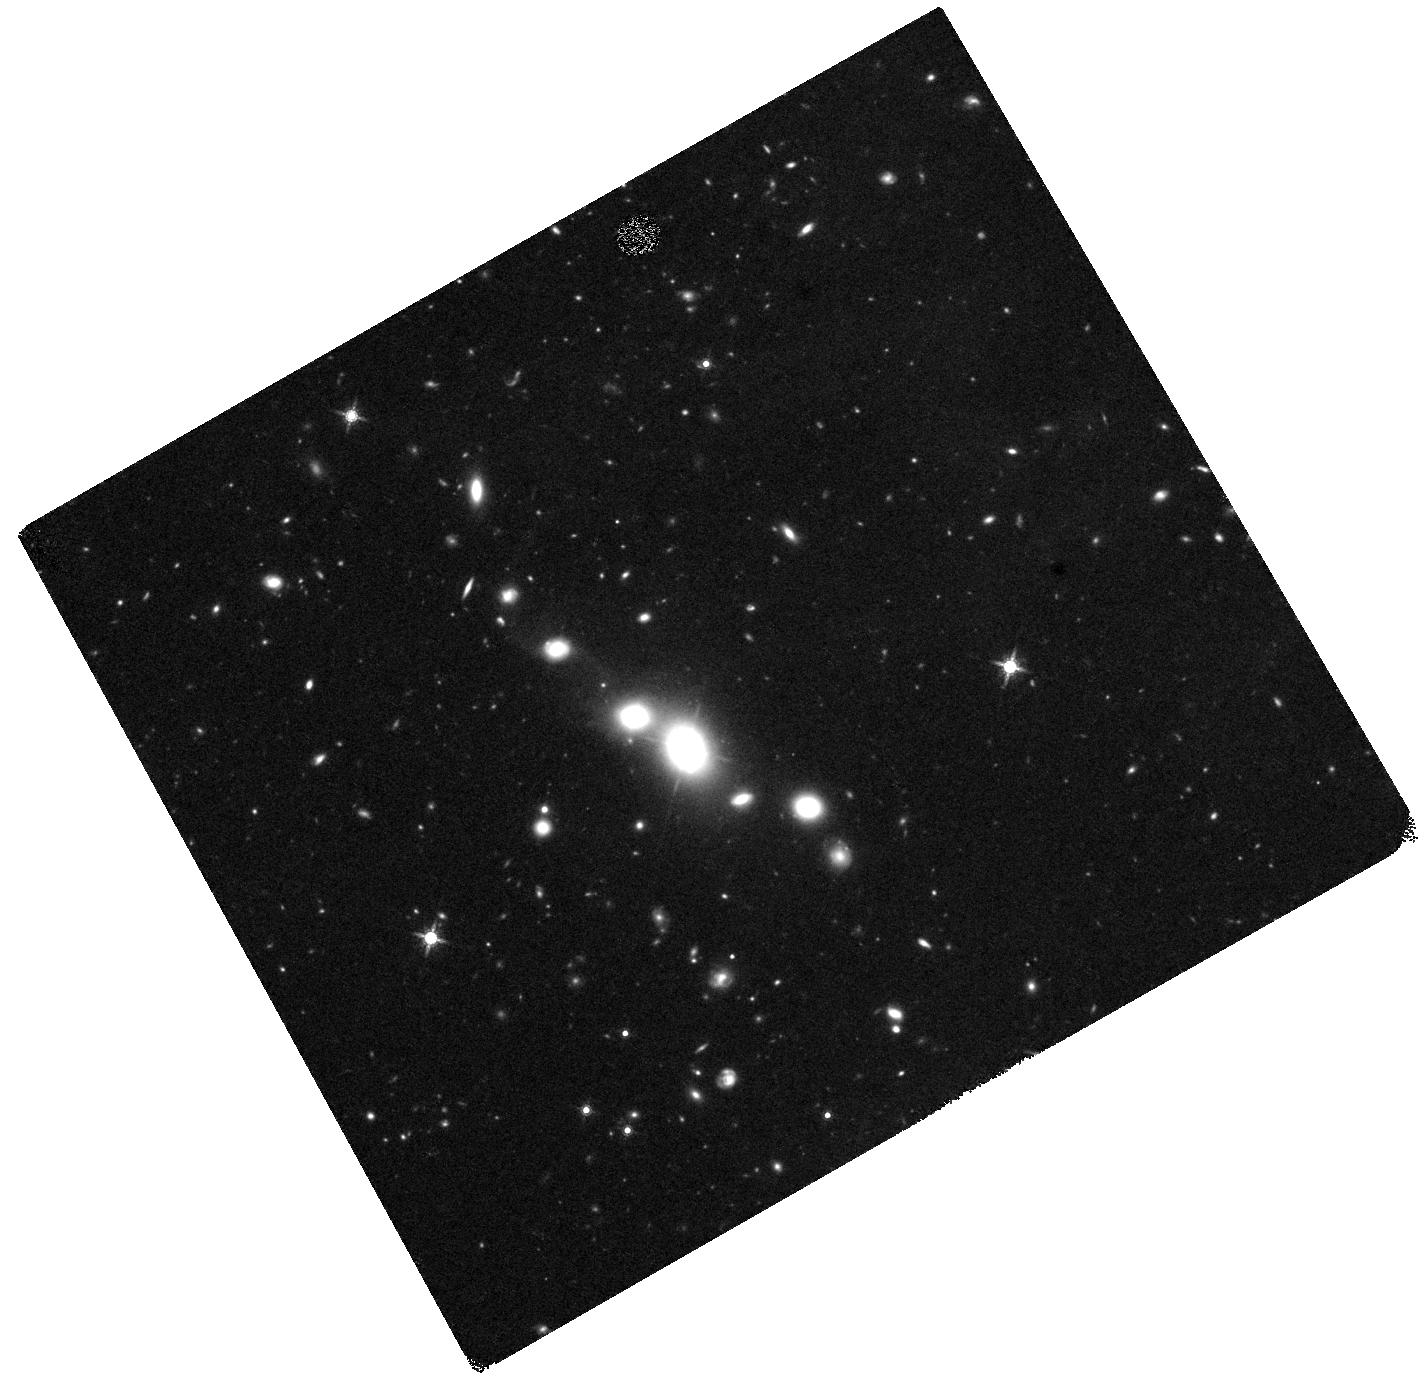
Target: J094822.45+684835.2. Instrument: WFC3/IR. Filter: F160W. Exposure: 44 min. Observation ID: hst_16485_01_wfc3_ir_f160w_iej101

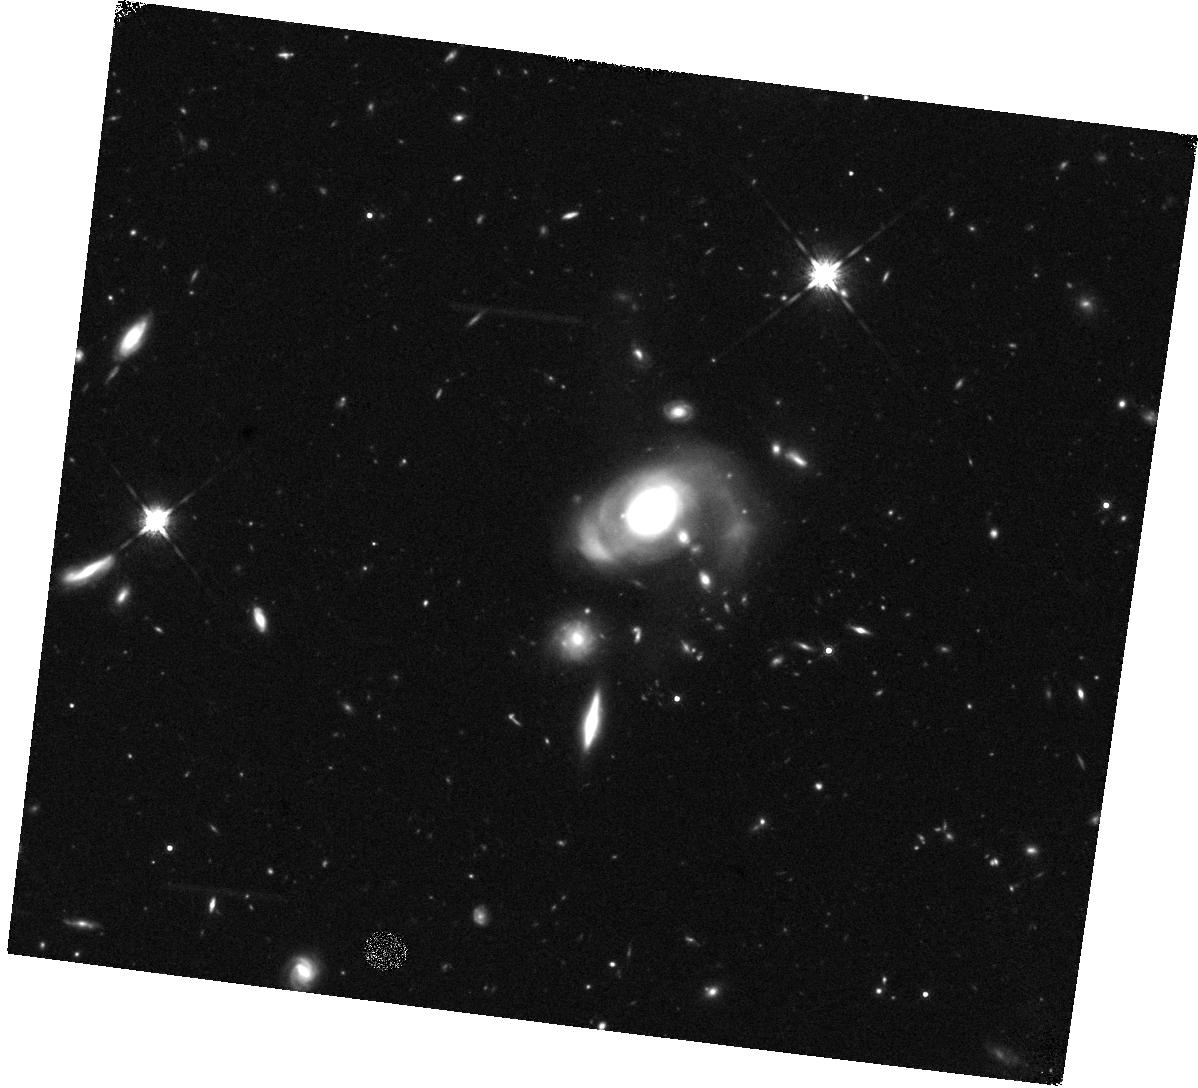
Target: J122313.21+540906.5. Instrument: WFC3/IR. Filter: F160W. Exposure: 44 min. Observation ID: hst_16485_02_wfc3_ir_f160w_iej102

Hidden Binary Supermassive Black Holes Revealed by Radio-Near IR Imaging (PI: Yoon, Ilsang)

Nearly all galaxies harbor supermassive black holes and galaxy mergers are common in hierarchical galaxy formation. Therefore, the study of dual (~1kpc separation) or binary (~1pc separation) supermassive black hole (SMBH) is very important to understand the co-evolution of SMBH and its host galaxy. However, the number of confirmed dual or binary AGNs is small because most of the follow-up observations of the dual or binary SMBH candidates rely on a single observing band and therefore have a low success rate when one of the two (or both) AGNs is not visible in the chosen band. Based on the recent discovery of the radio-optical dual AGN demonstrating the importance of the multiband confirmation, we propose a pilot study of dual/binary AGN search using both highresolution radio and NIR images from VLBA and HST in order not to miss AGN that is visible only in either one of the observing bands. This program will provide high-resolution radio and NIR images to measure the separation of the two AGNs with the estimate of the galaxy stellar mass and black hole mass, and will demonstrate the power of using VLBA and HST(JWST in future) for a large scale systematic search for binary SMBHs.